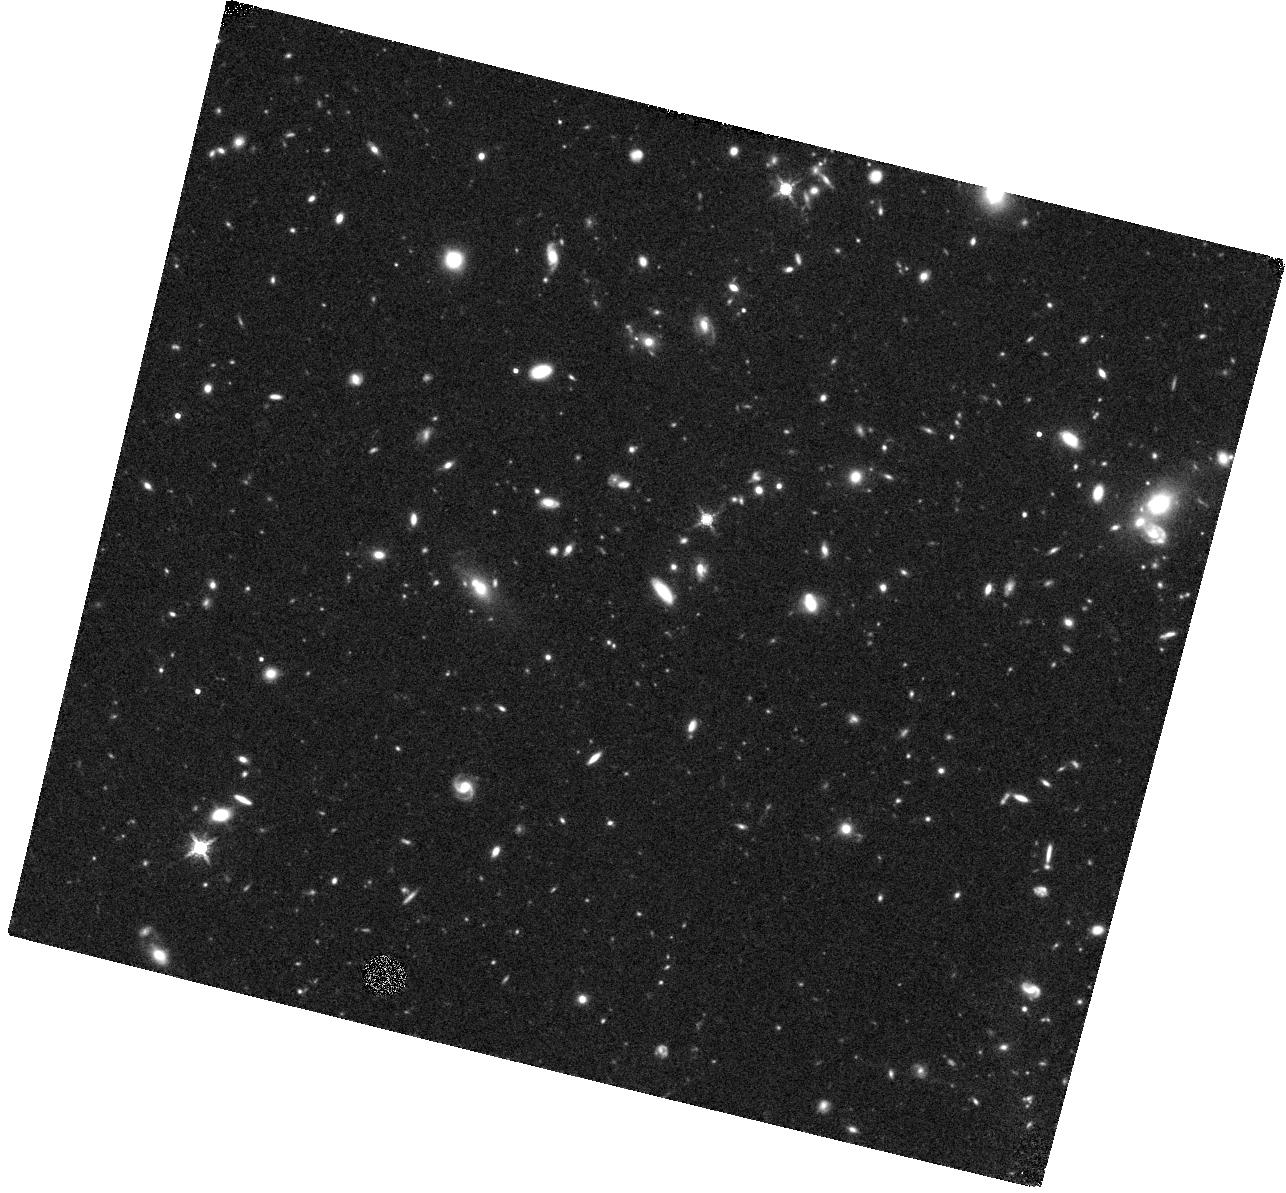
Target: EGS100
Instrument: WFC3/IR
Filter: F160W
Exposure: 47 min
Observation ID: hst_13868_11_wfc3_ir_f160w_icp911

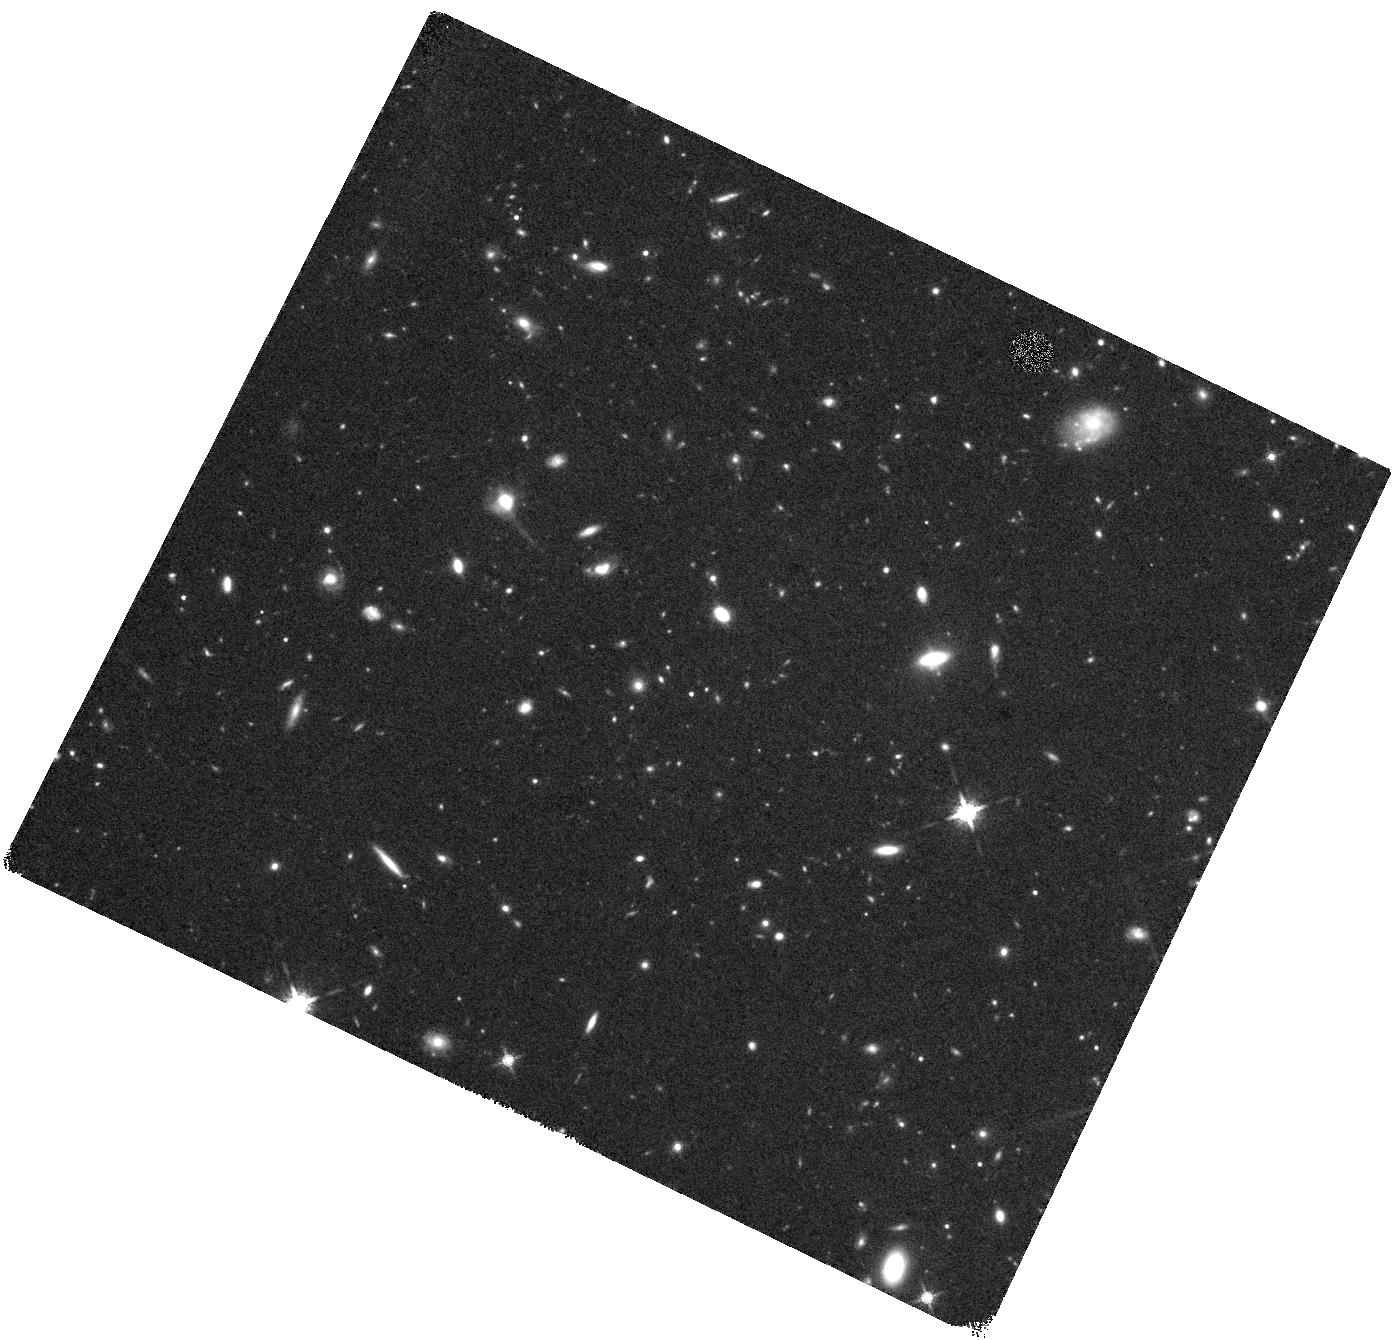
Target: COS1506
Instrument: WFC3/IR
Filter: F160W
Exposure: 44 min
Observation ID: hst_13868_16_wfc3_ir_f160w_icp916

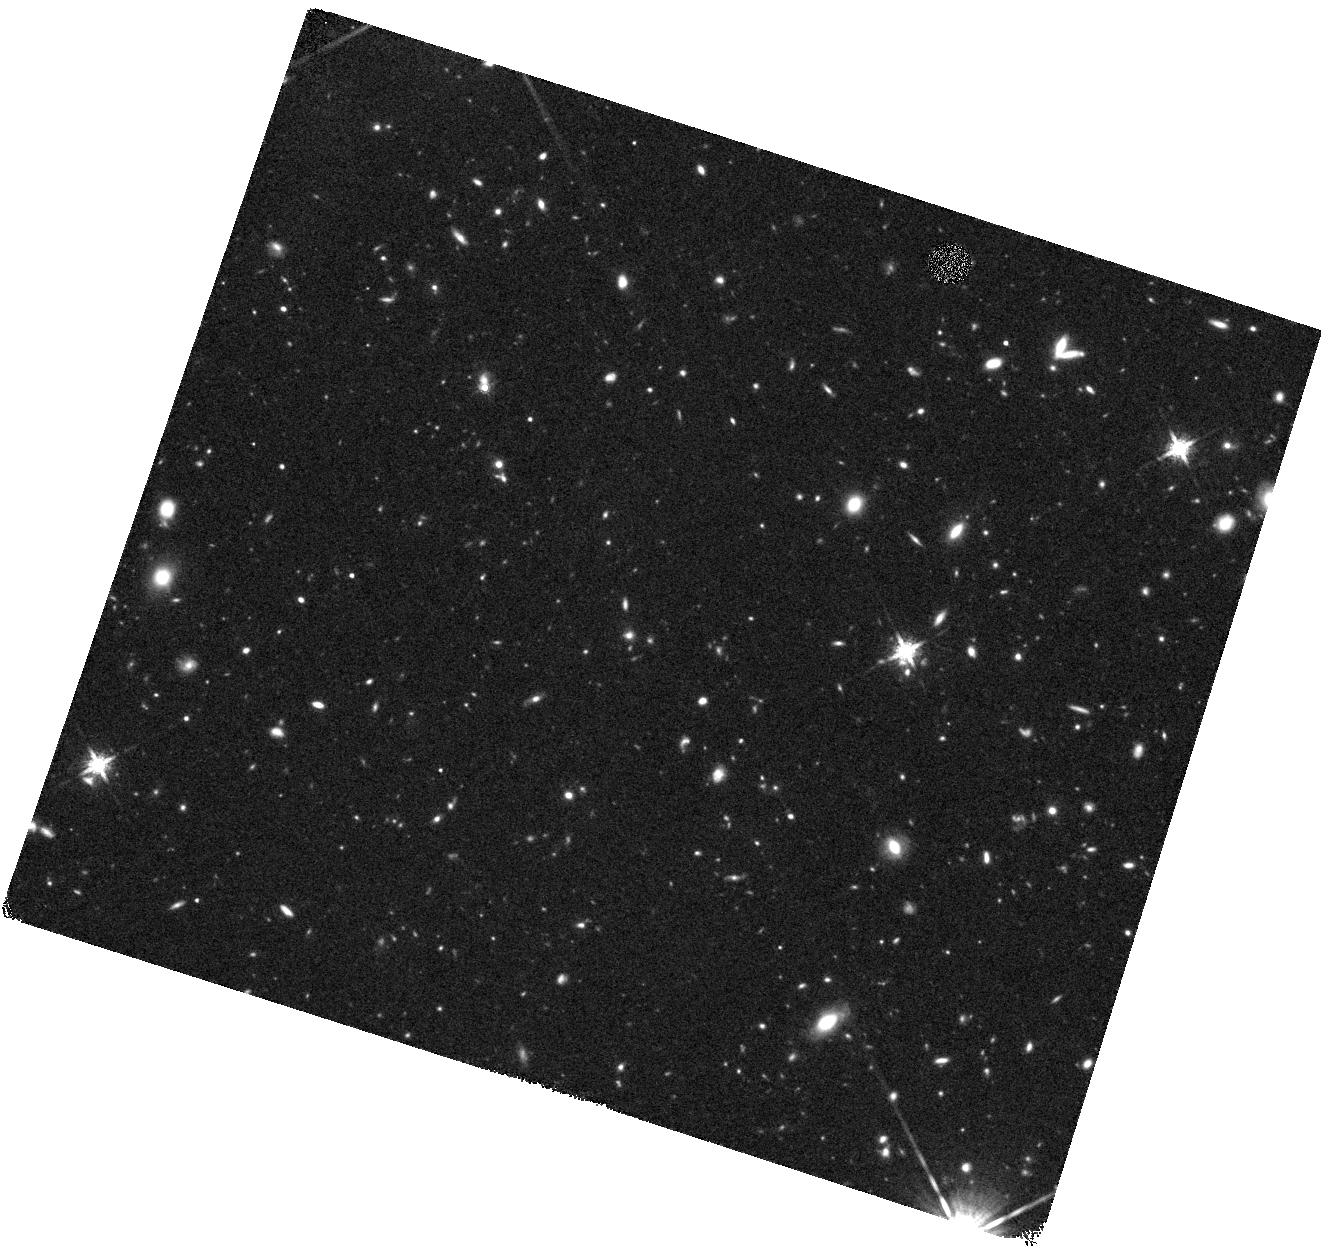
Target: GDS435
Instrument: WFC3/IR
Filter: F160W
Exposure: 44 min
Observation ID: hst_13868_03_wfc3_ir_f160w_icp903

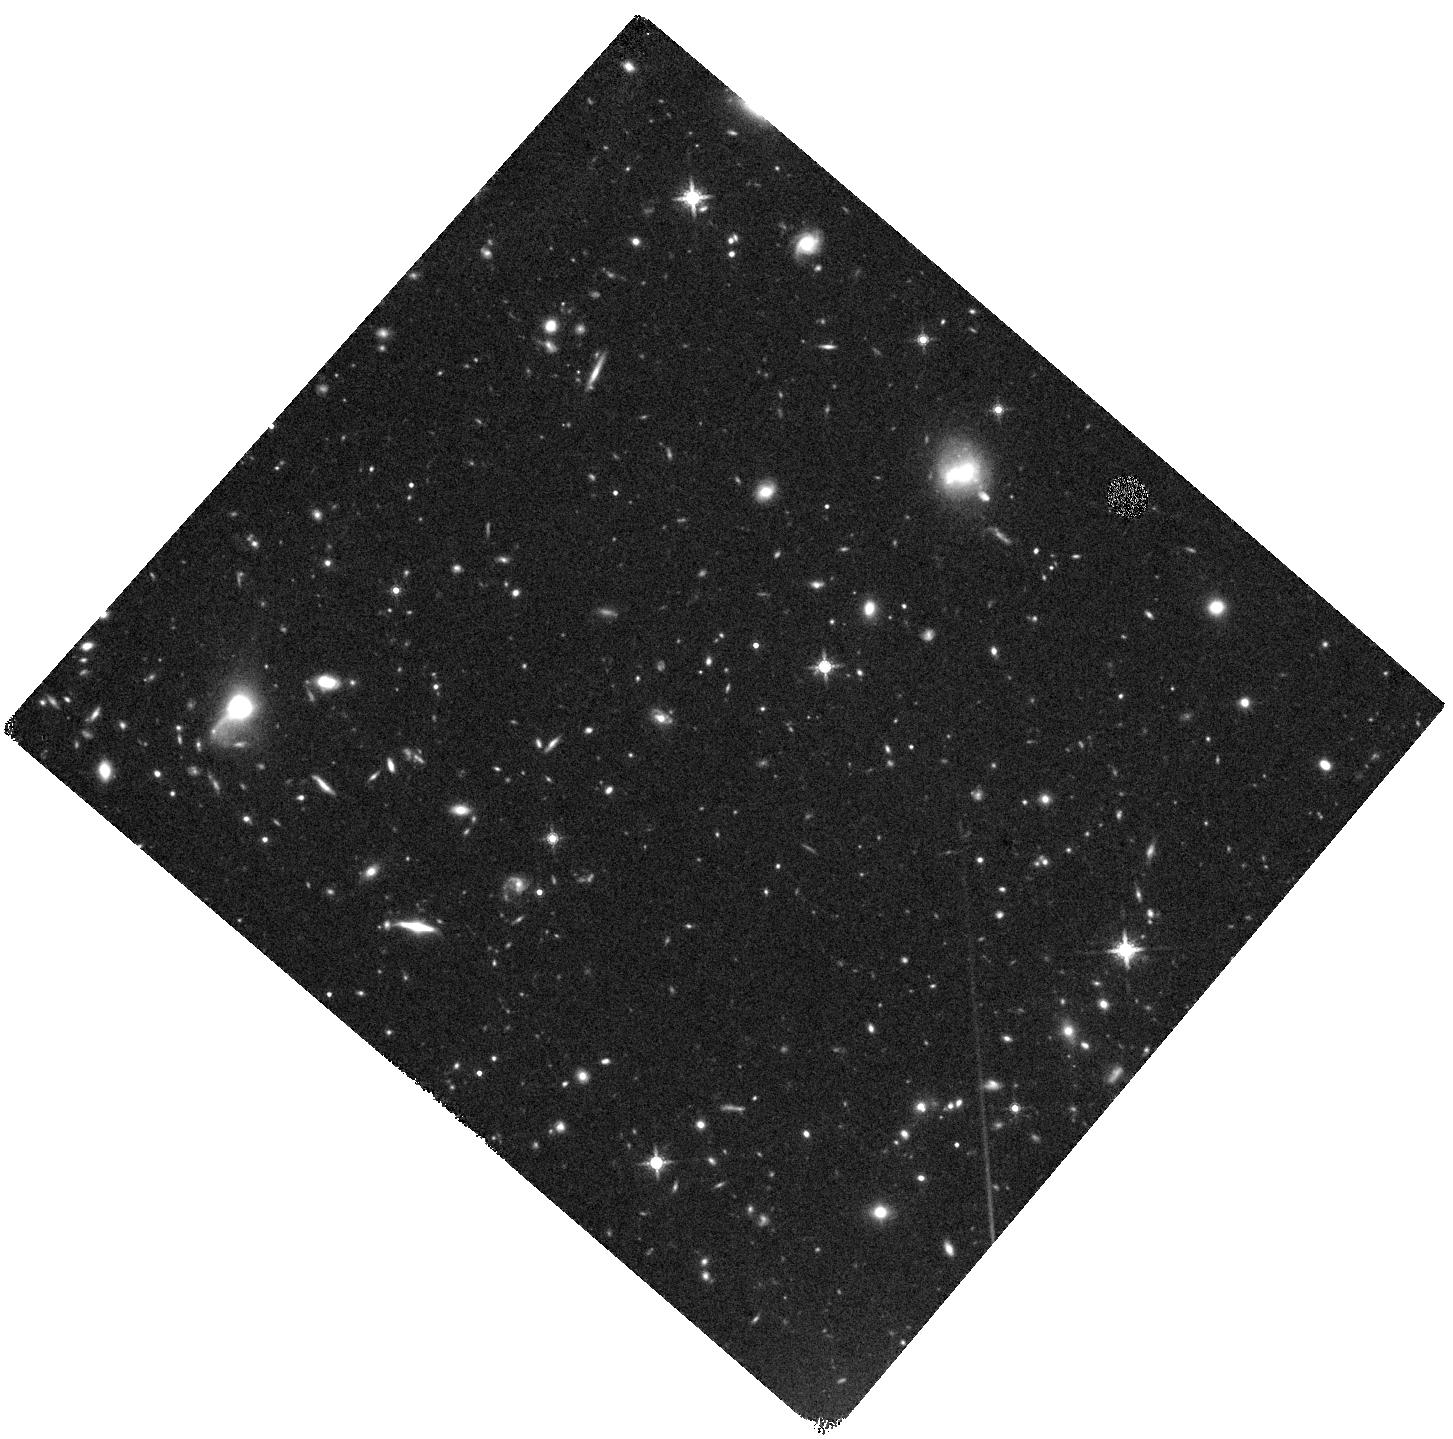
Target: COS591
Instrument: WFC3/IR
Filter: F160W
Exposure: 44 min
Observation ID: hst_13868_18_wfc3_ir_f160w_icp918

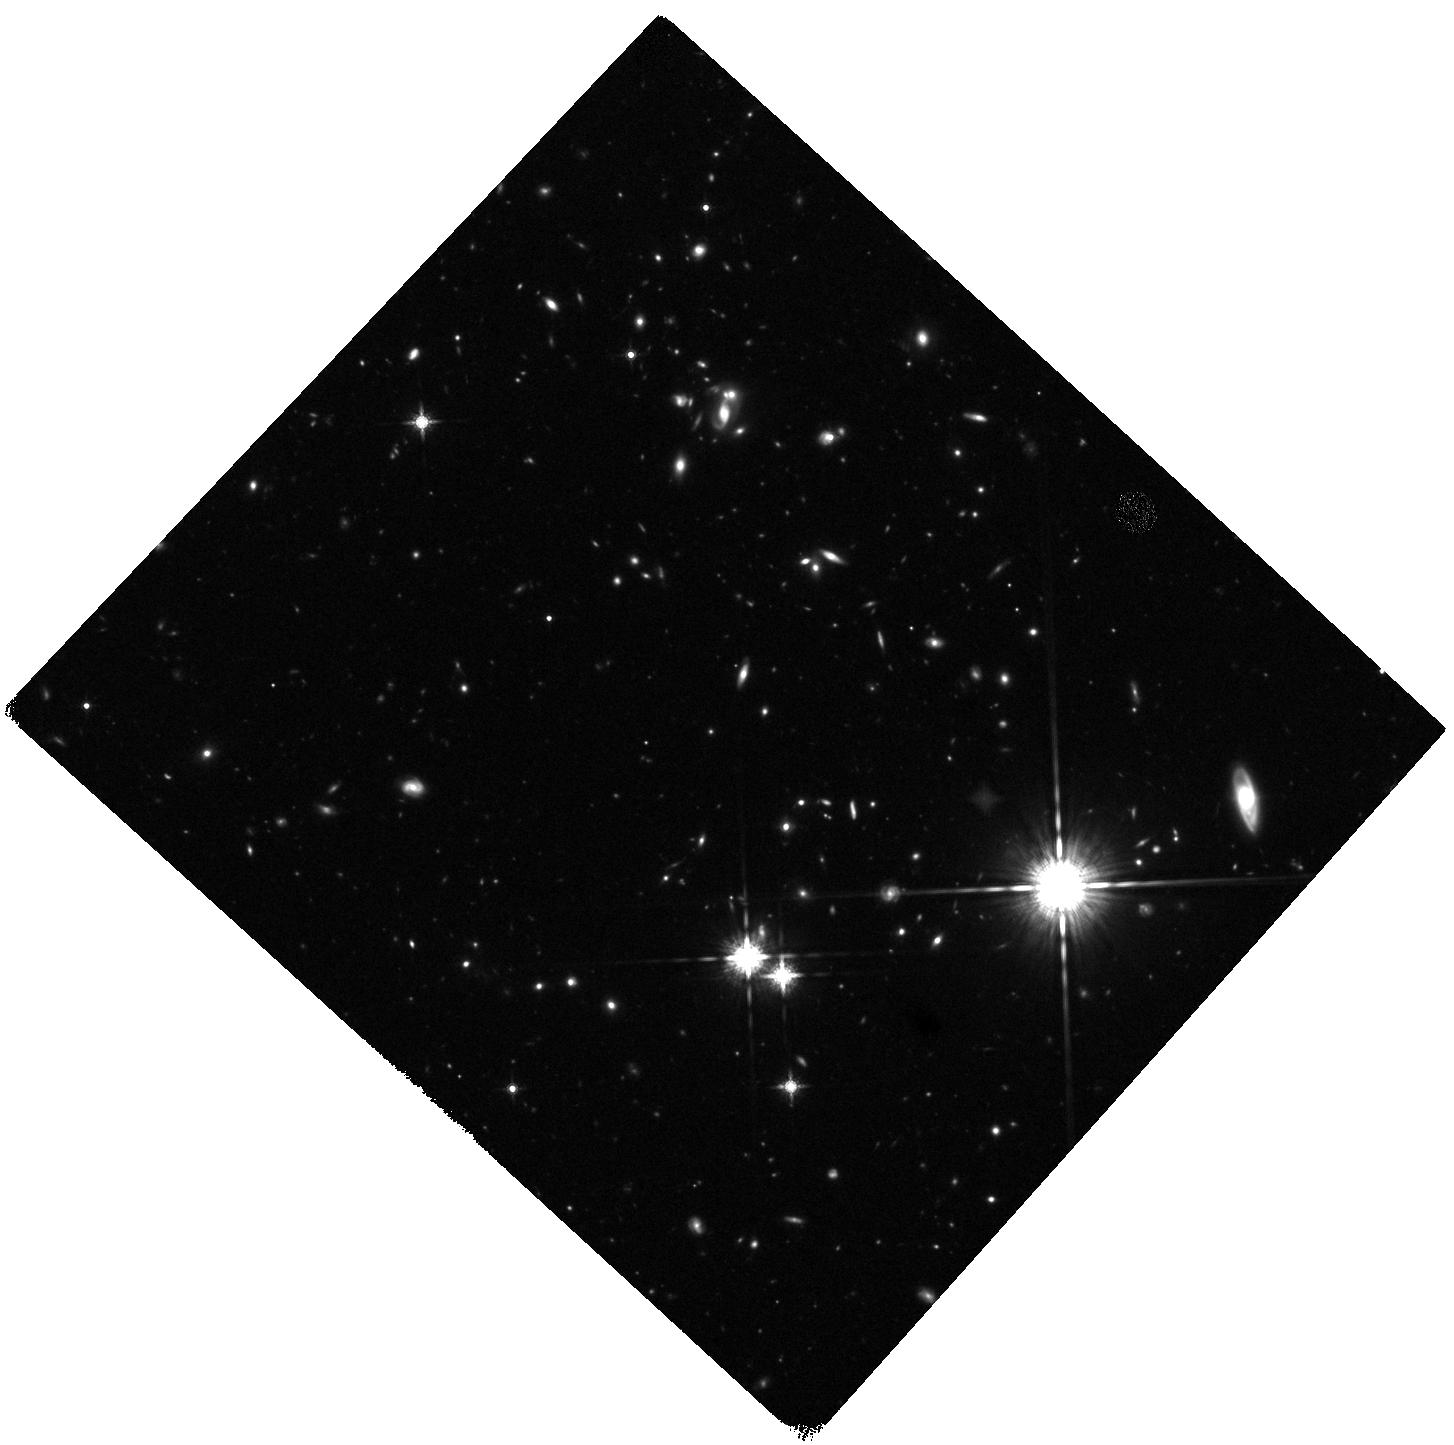
Target: EGS734
Instrument: WFC3/IR
Filter: F160W
Exposure: 47 min
Observation ID: hst_13868_12_wfc3_ir_f160w_icp912

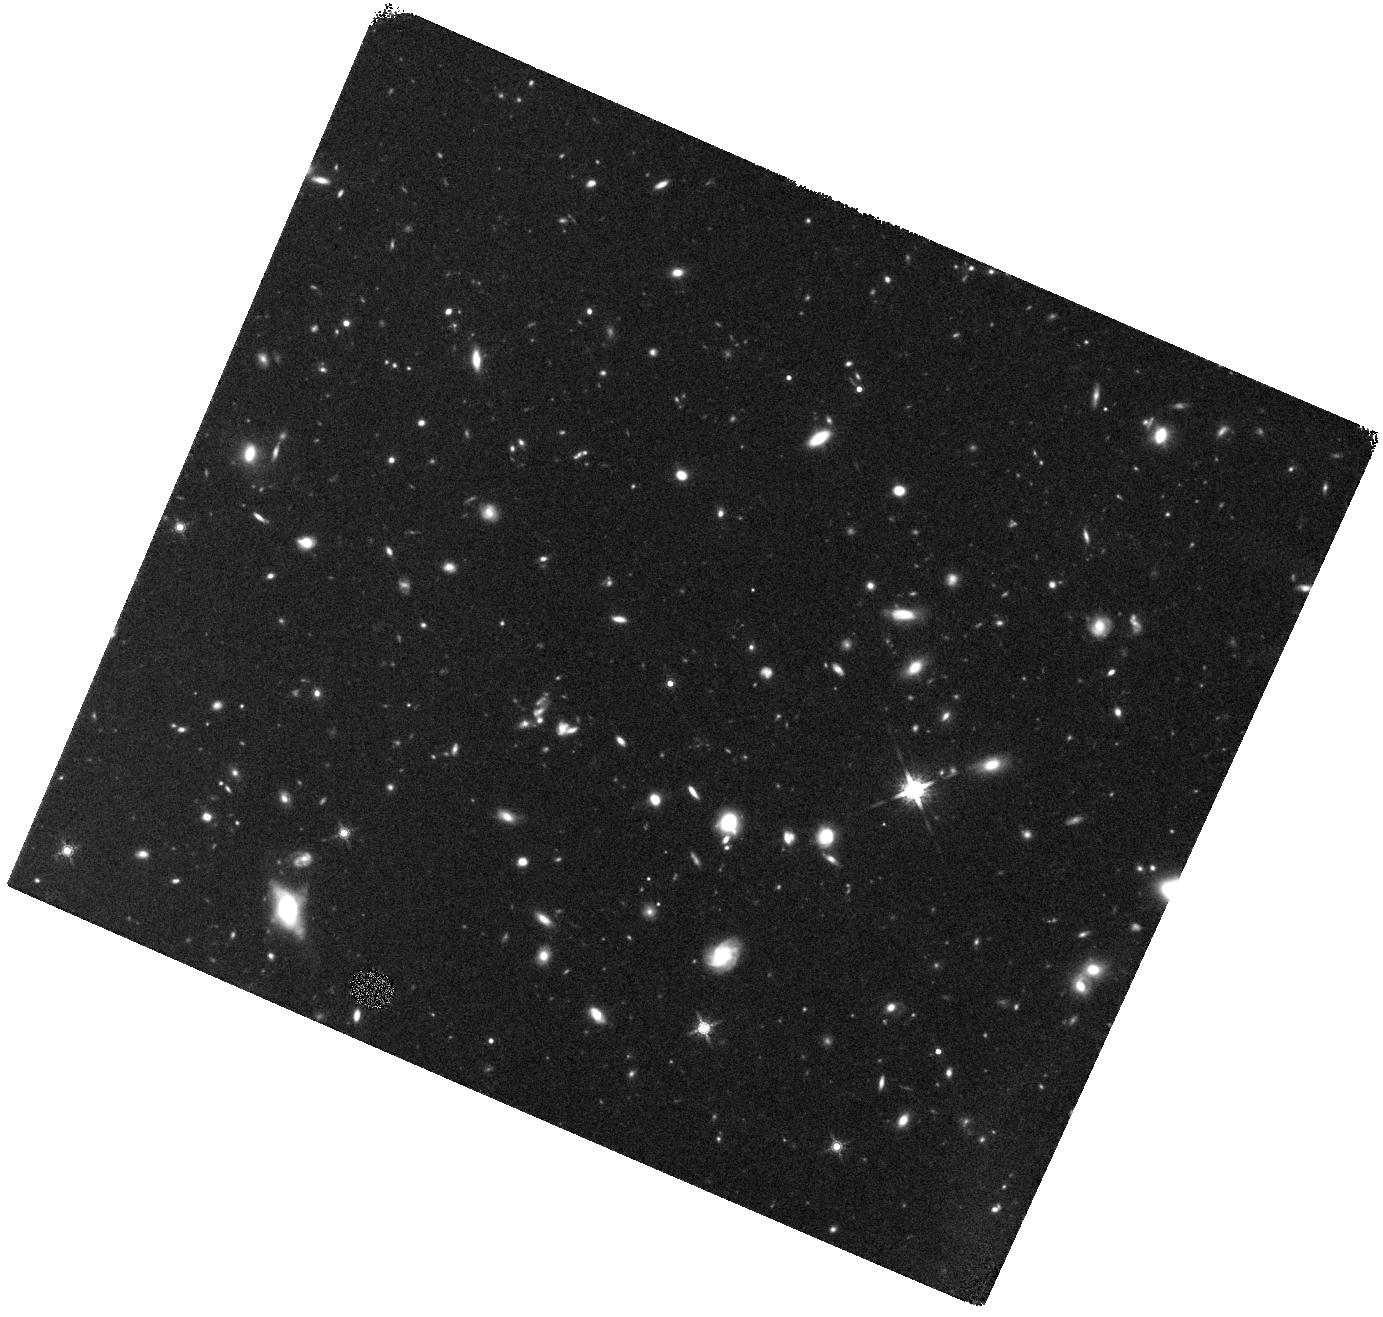
Target: EGS210
Instrument: WFC3/IR
Filter: F160W
Exposure: 47 min
Observation ID: hst_13868_07_wfc3_ir_f160w_icp907

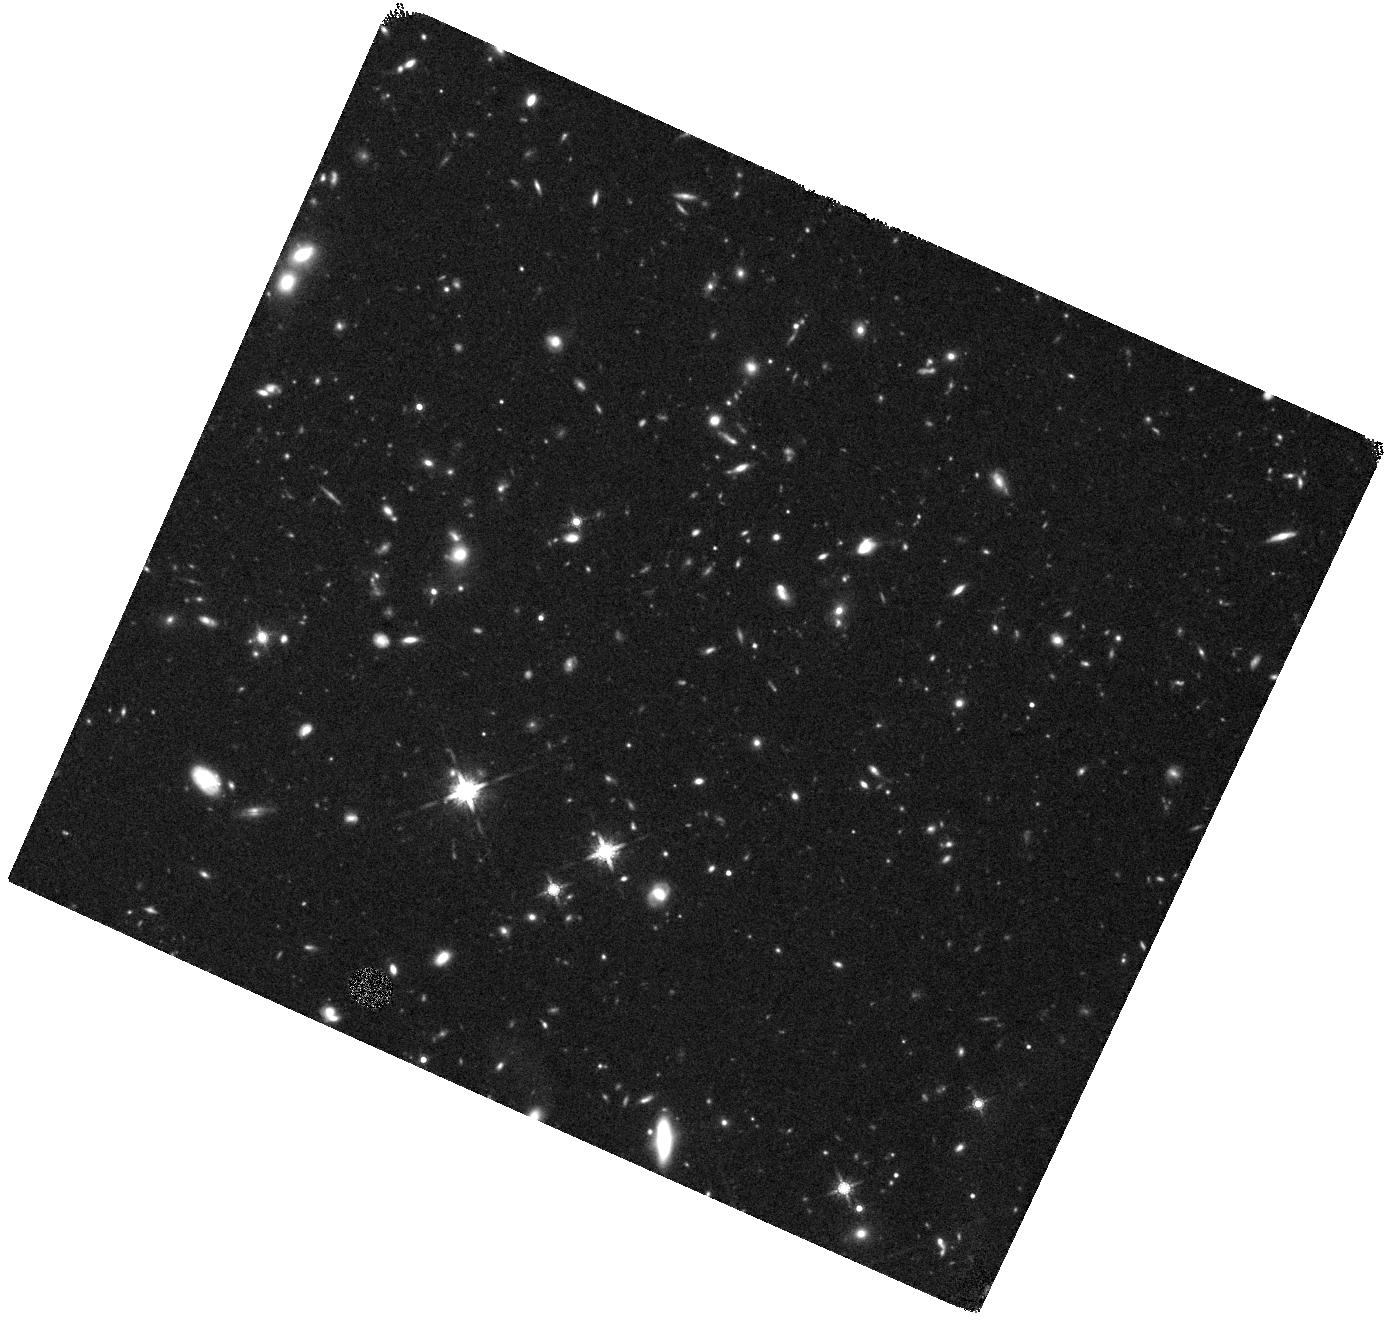
Target: COS1551
Instrument: WFC3/IR
Filter: F160W
Exposure: 44 min
Observation ID: hst_13868_21_wfc3_ir_f160w_icp921

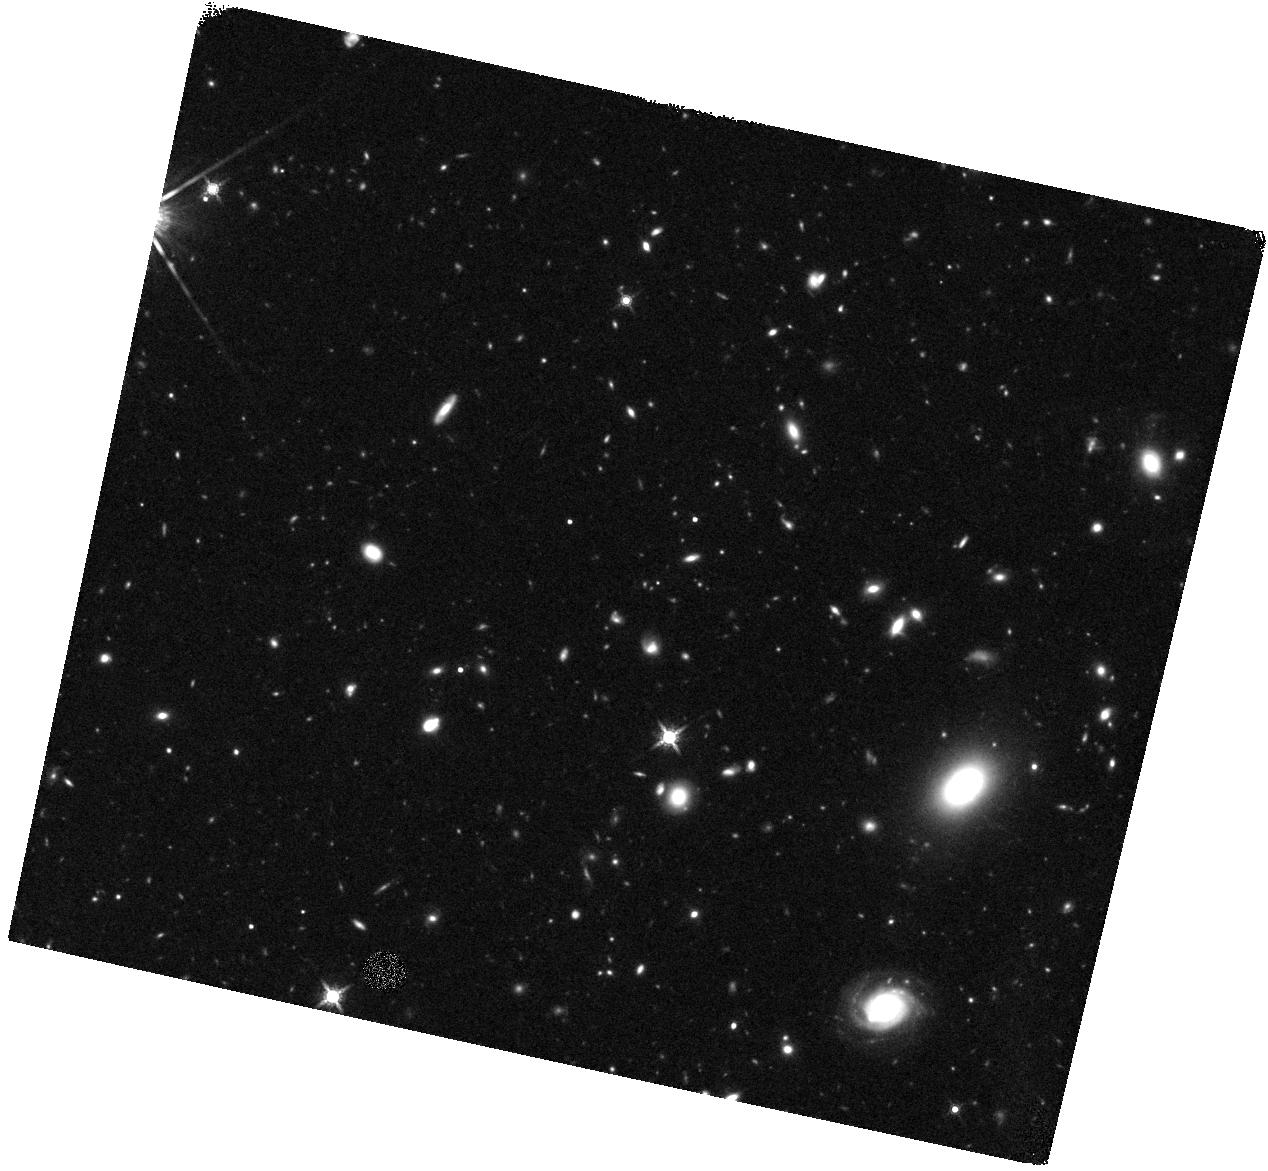
Target: EGS875
Instrument: WFC3/IR
Filter: F160W
Exposure: 47 min
Observation ID: hst_13868_09_wfc3_ir_f160w_icp909

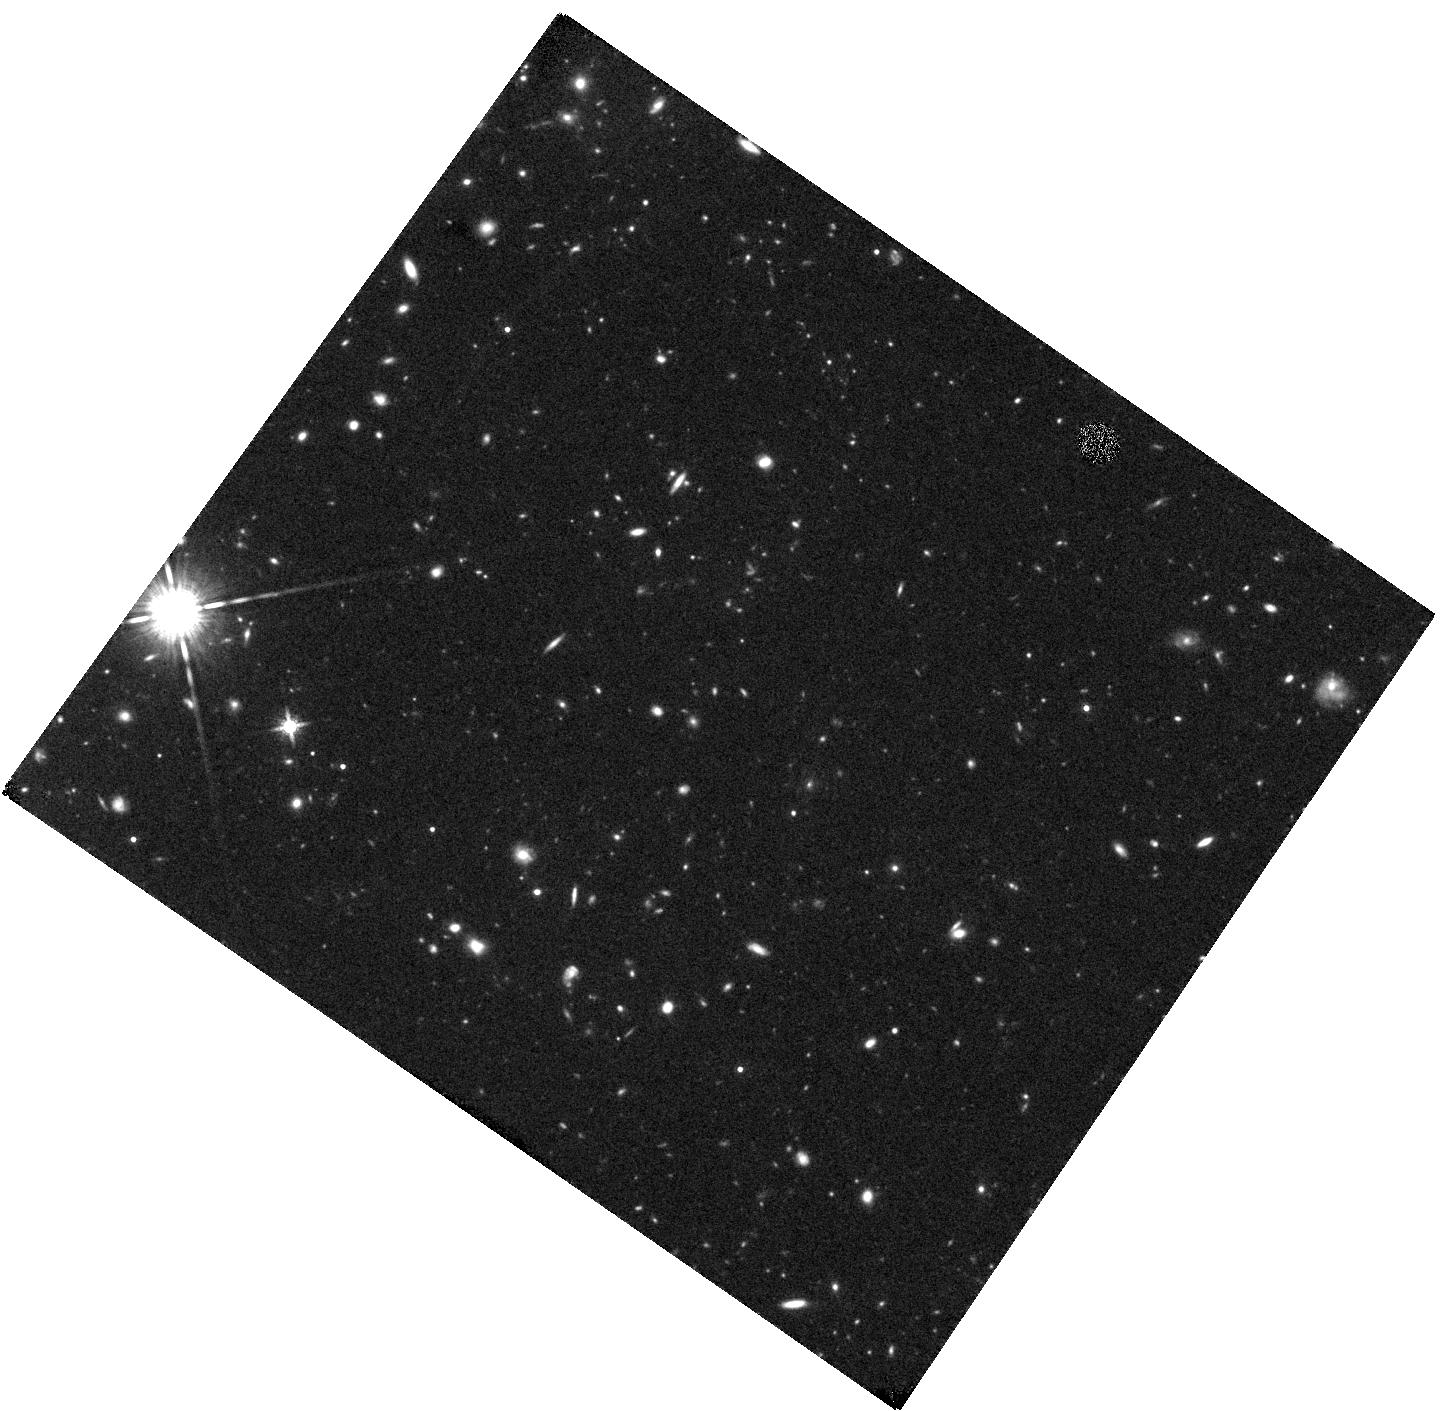
Target: GDS401
Instrument: WFC3/IR
Filter: F160W
Exposure: 44 min
Observation ID: hst_13868_01_wfc3_ir_f160w_icp901

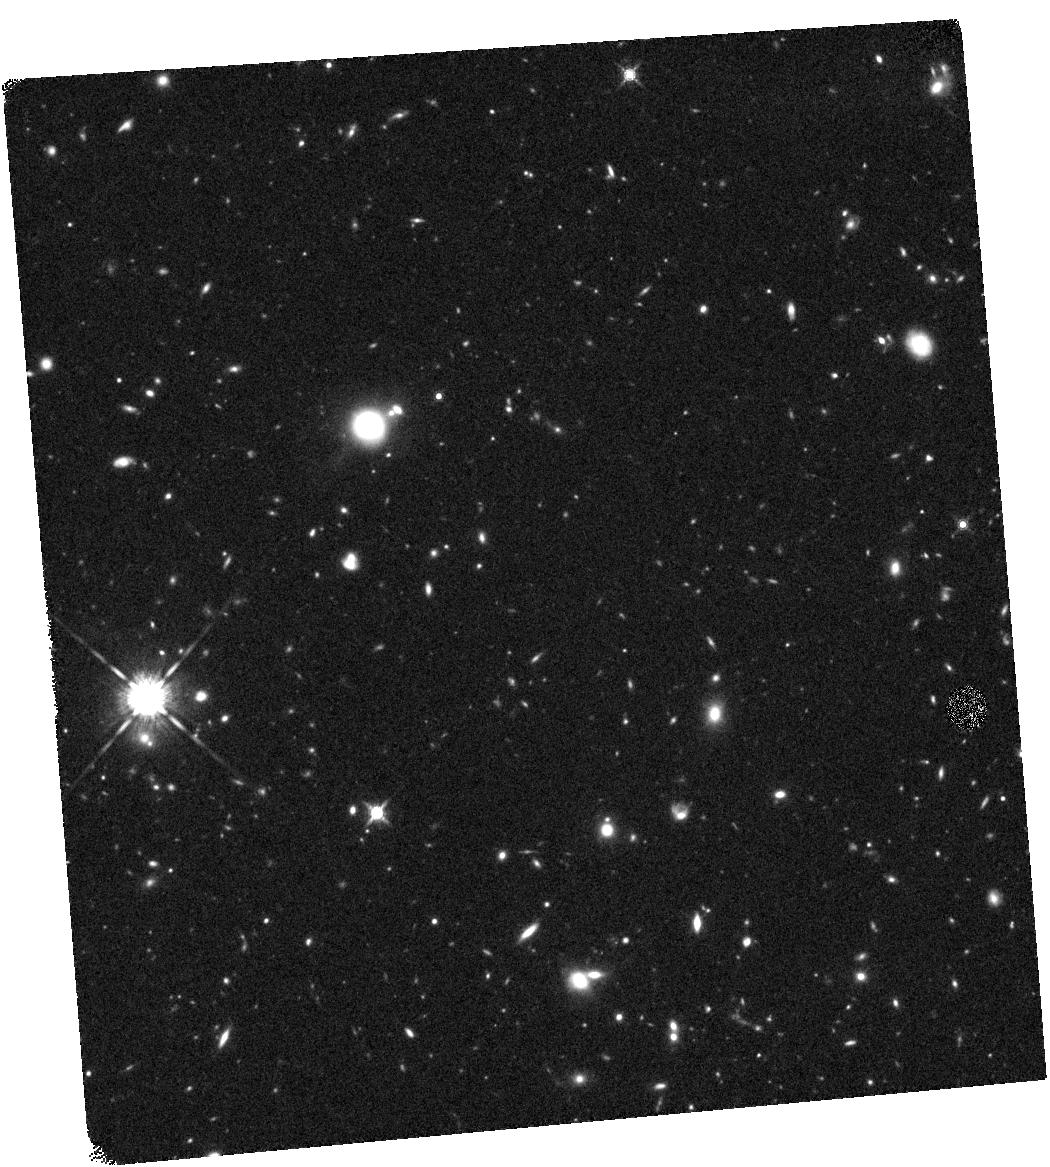
Target: GDS467
Instrument: WFC3/IR
Filter: F160W
Exposure: 44 min
Observation ID: hst_13868_04_wfc3_ir_f160w_icp904

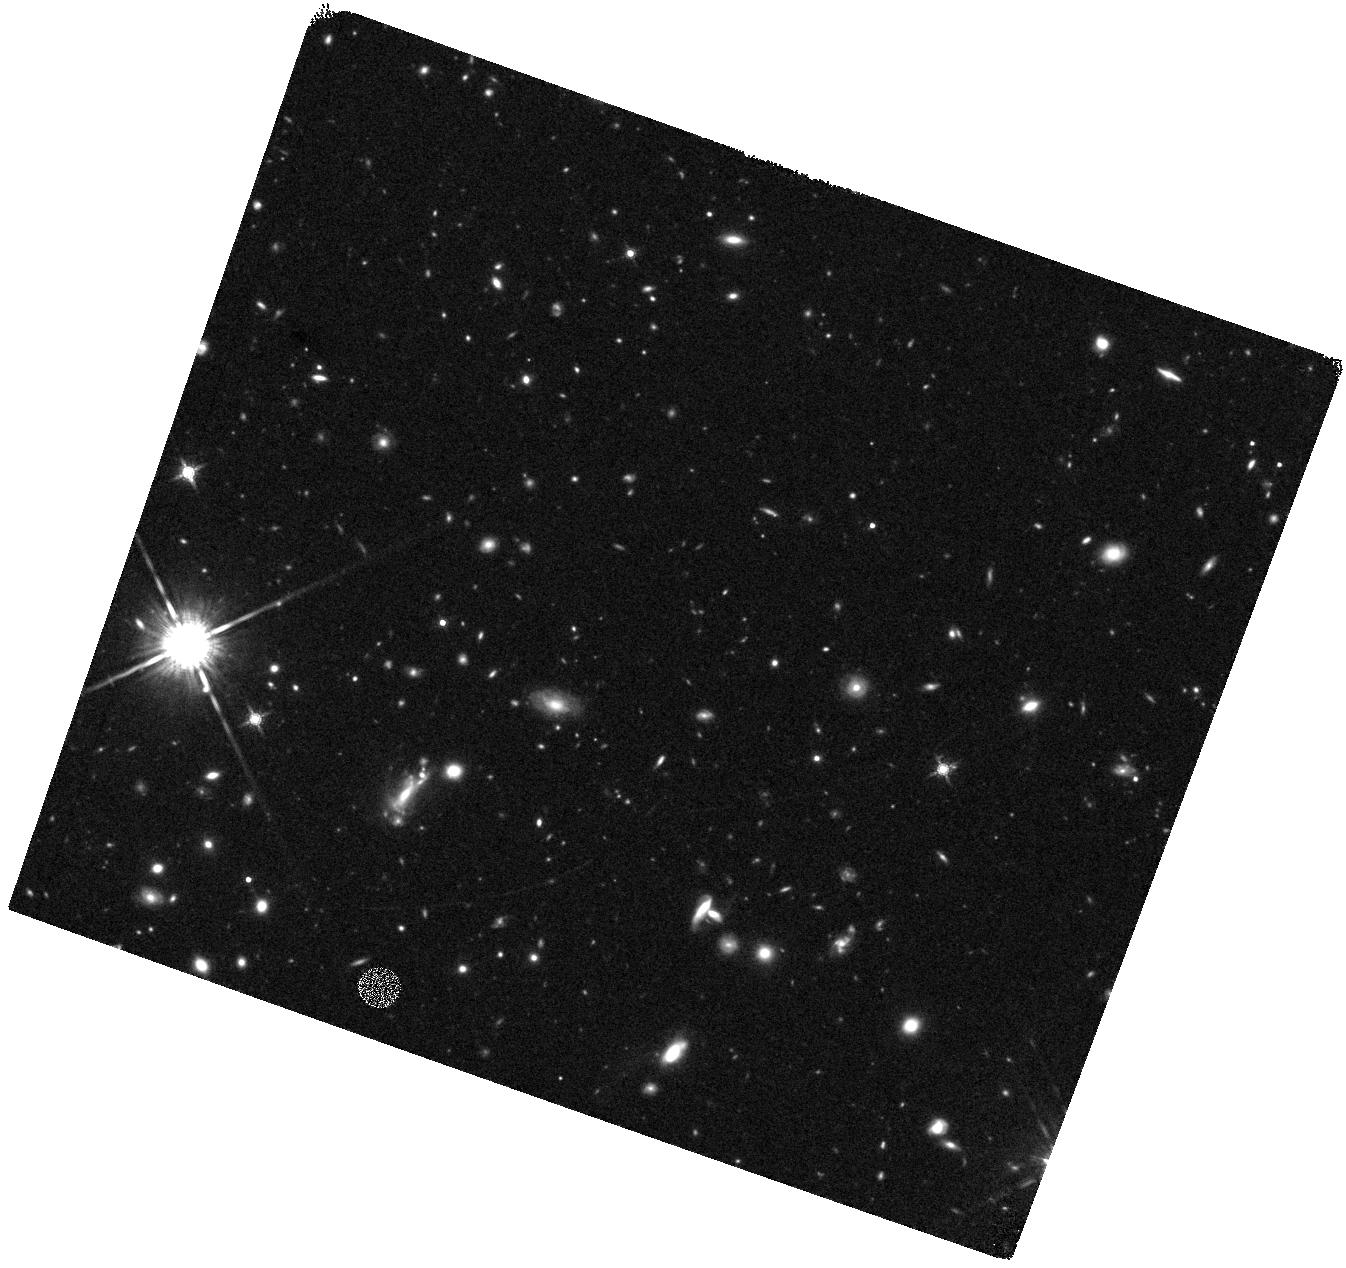
Target: COS370
Instrument: WFC3/IR
Filter: F160W
Exposure: 44 min
Observation ID: hst_13868_19_wfc3_ir_f160w_icp919

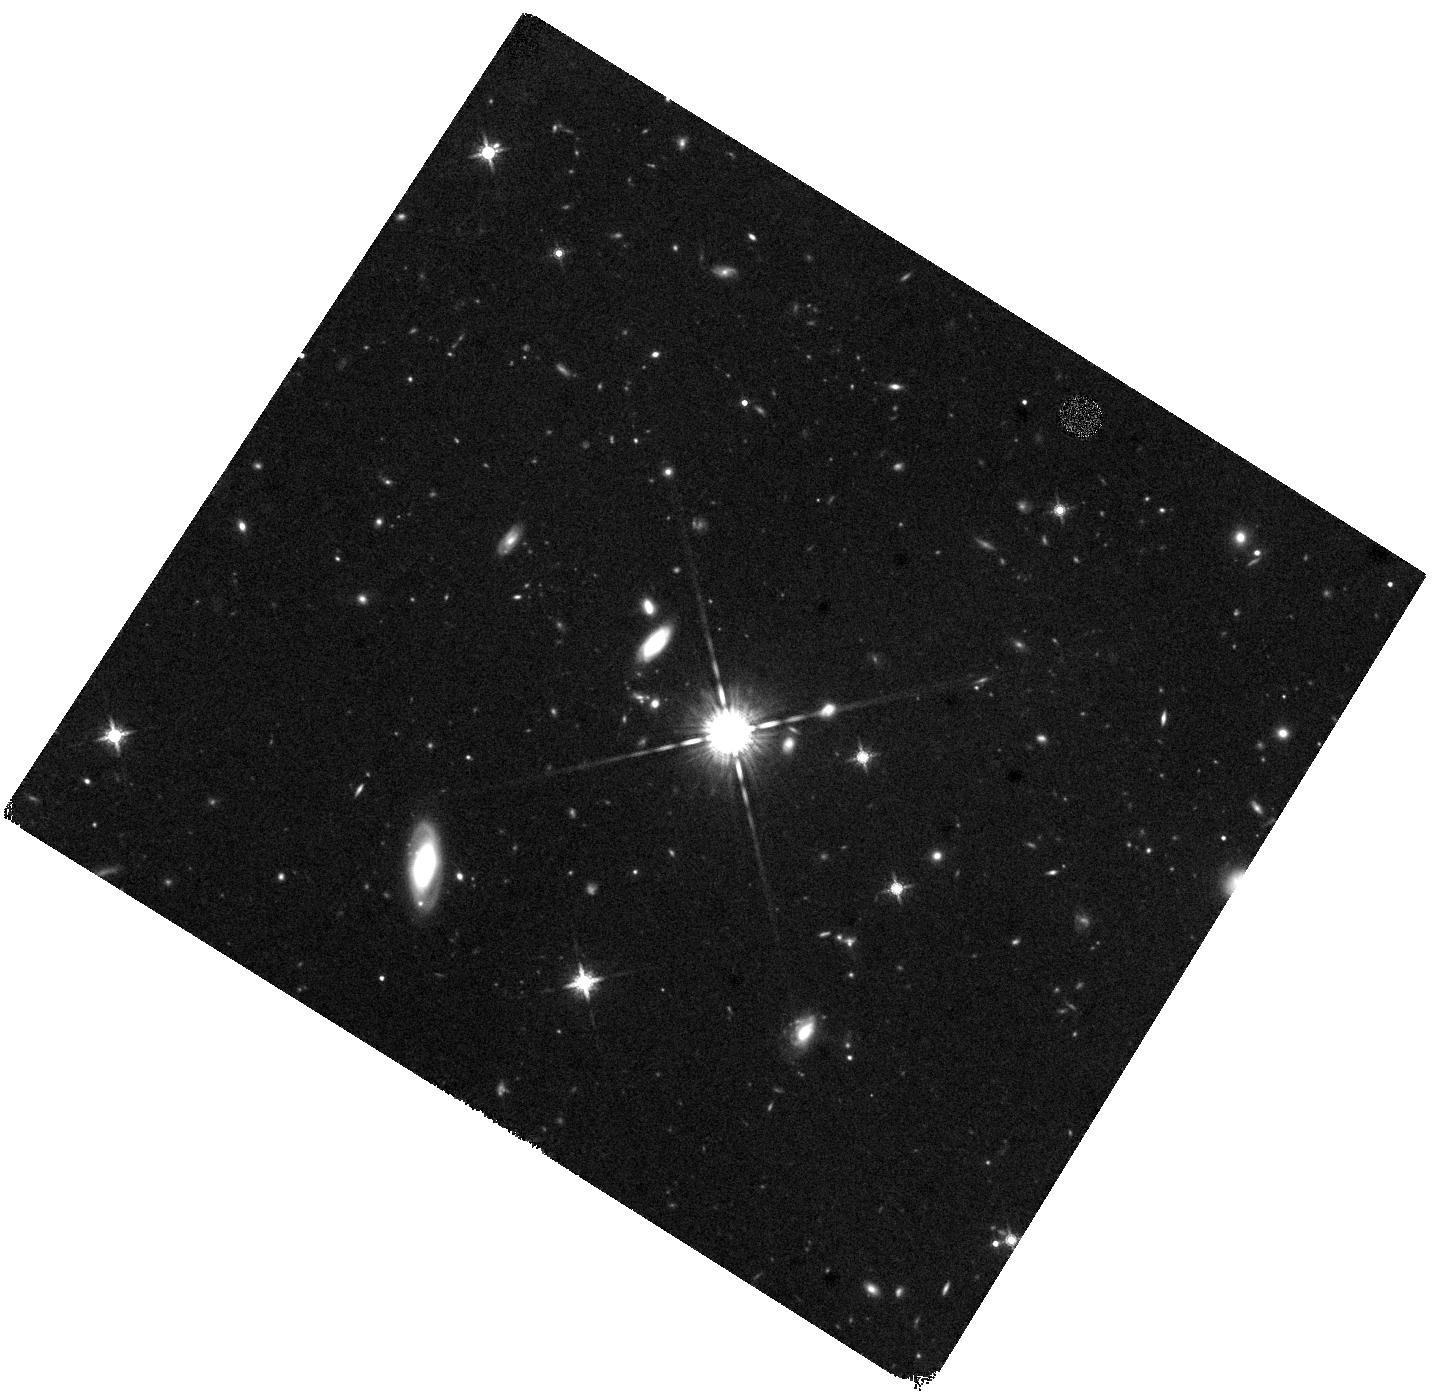
Target: COS862
Instrument: WFC3/IR
Filter: F160W
Exposure: 44 min
Observation ID: hst_13868_24_wfc3_ir_f160w_icp924

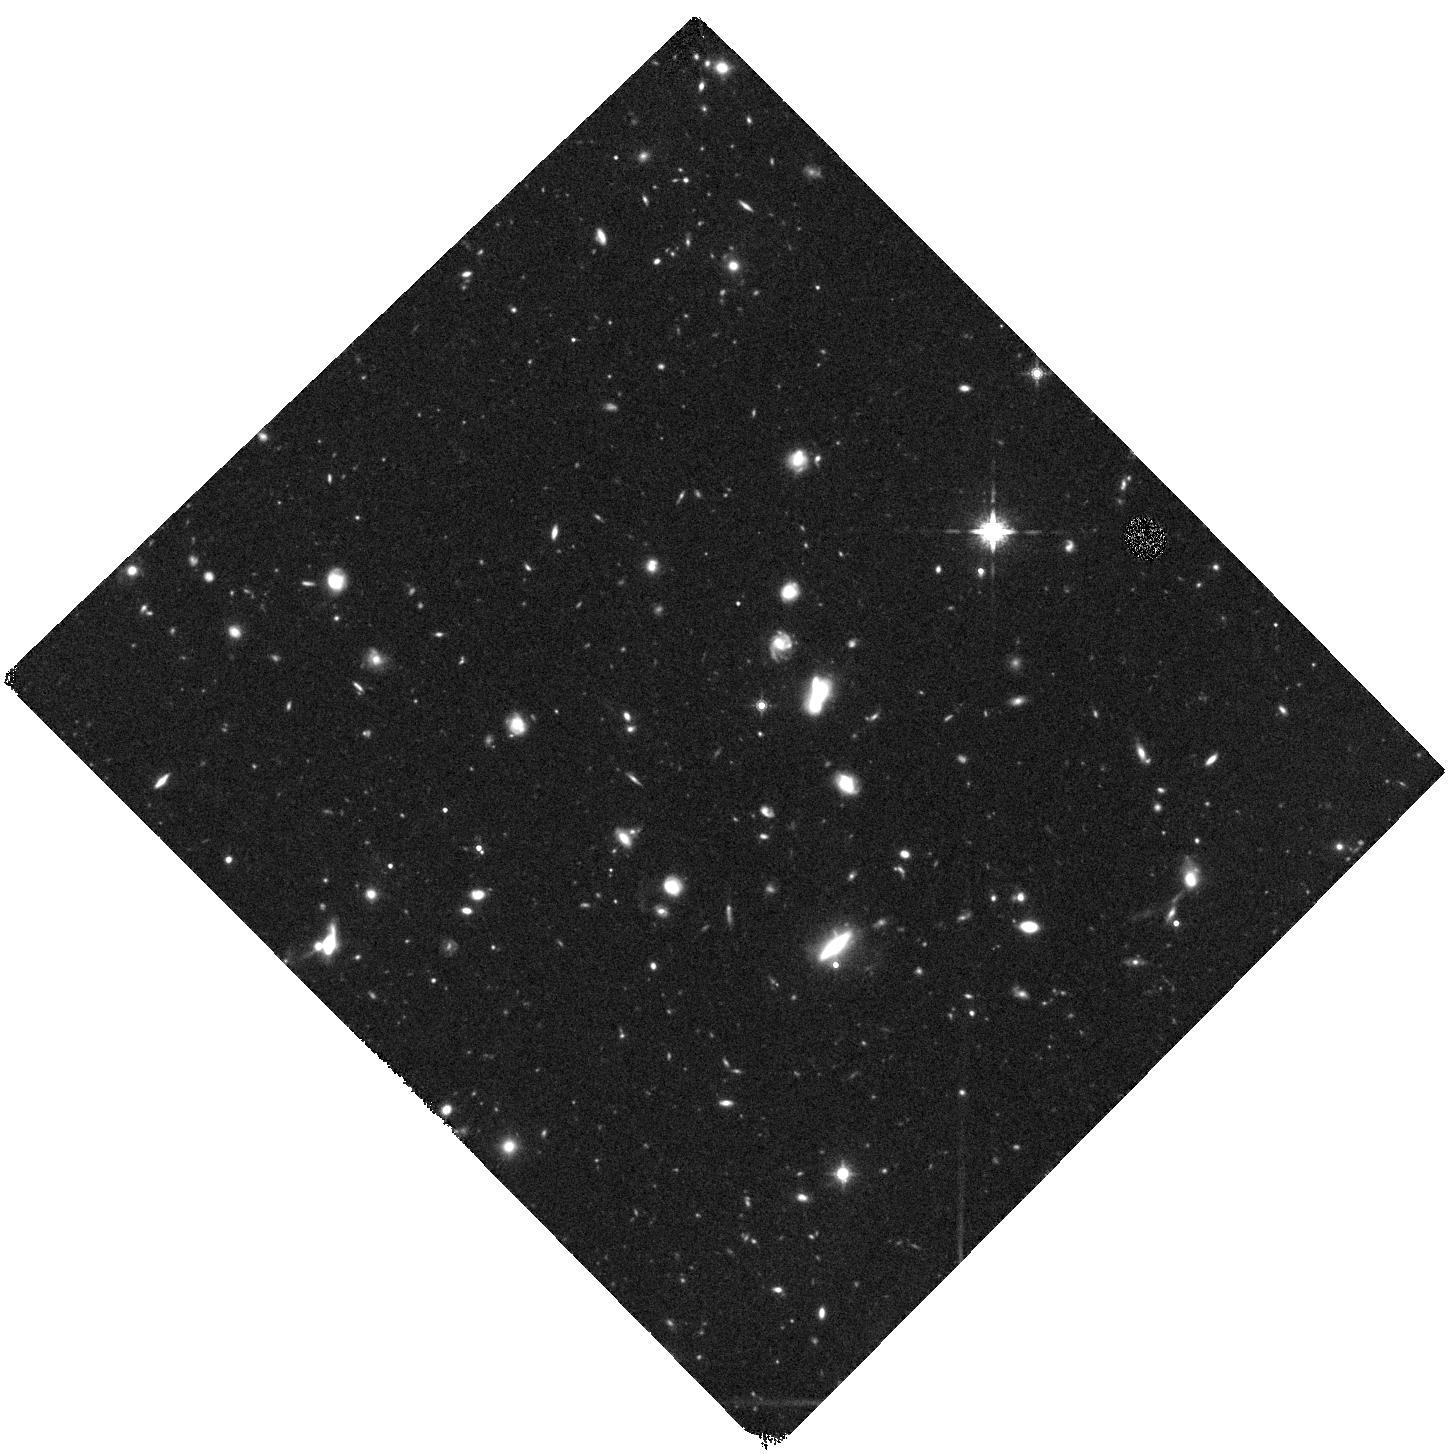
Target: EGS442
Instrument: WFC3/IR
Filter: F160W
Exposure: 47 min
Observation ID: hst_13868_10_wfc3_ir_f160w_icp910

Are Compton-Thick AGN the Missing Link Between Mergers and Black Hole Growth? (PI: Kocevski, Dale D.)

Galaxy mergers have long been proposed as a possible triggering mechanism for AGN activity, but surveys of AGN out to z~2 have consistently failed to find morphological signatures of recent merger activity. A major caveat to these results is that past studies have not been sensitive to heavily obscured, Compton-thick AGN. Hydrodynamical merger simulations predict that this obscured phase should coincide with the most morphologically disturbed phase of a galaxy interaction. To address this potential bias, we propose WFC3 F160W observations of 25 Compton-thick AGN at z~2. The majority of these AGN are newly discovered and have been found by their reflection dominated X-ray spectra and Fe Kalpha emission. We will use the F160W imaging to examine the rest-frame optical morphologies of their host galaxies to determine if obscured SMBH growth is preferentially associated with merger activity at z~2. The F160W imaging is vital as it provides high-resolution imaging beyond the 4000A break at z~2, revealing bulges, disks, and even interaction signatures for the first time. Our proposed observations will increase by a factor of three our current sample of Compton-thick AGN with rest-frame optical imaging at z>1.5. X-ray spectroscopy is arguably the most reliable technique for identifying Compton-thick AGN and our current sample is the largest ever compiled with this method at z~2. As such, the observations requested here will enable the first large-scale study of the host morphologies of bona fide Compton-thick AGN at this redshift and will help reveal if the long predicted AGN-merger connection has been missed in the past due to the effects of obscuration.